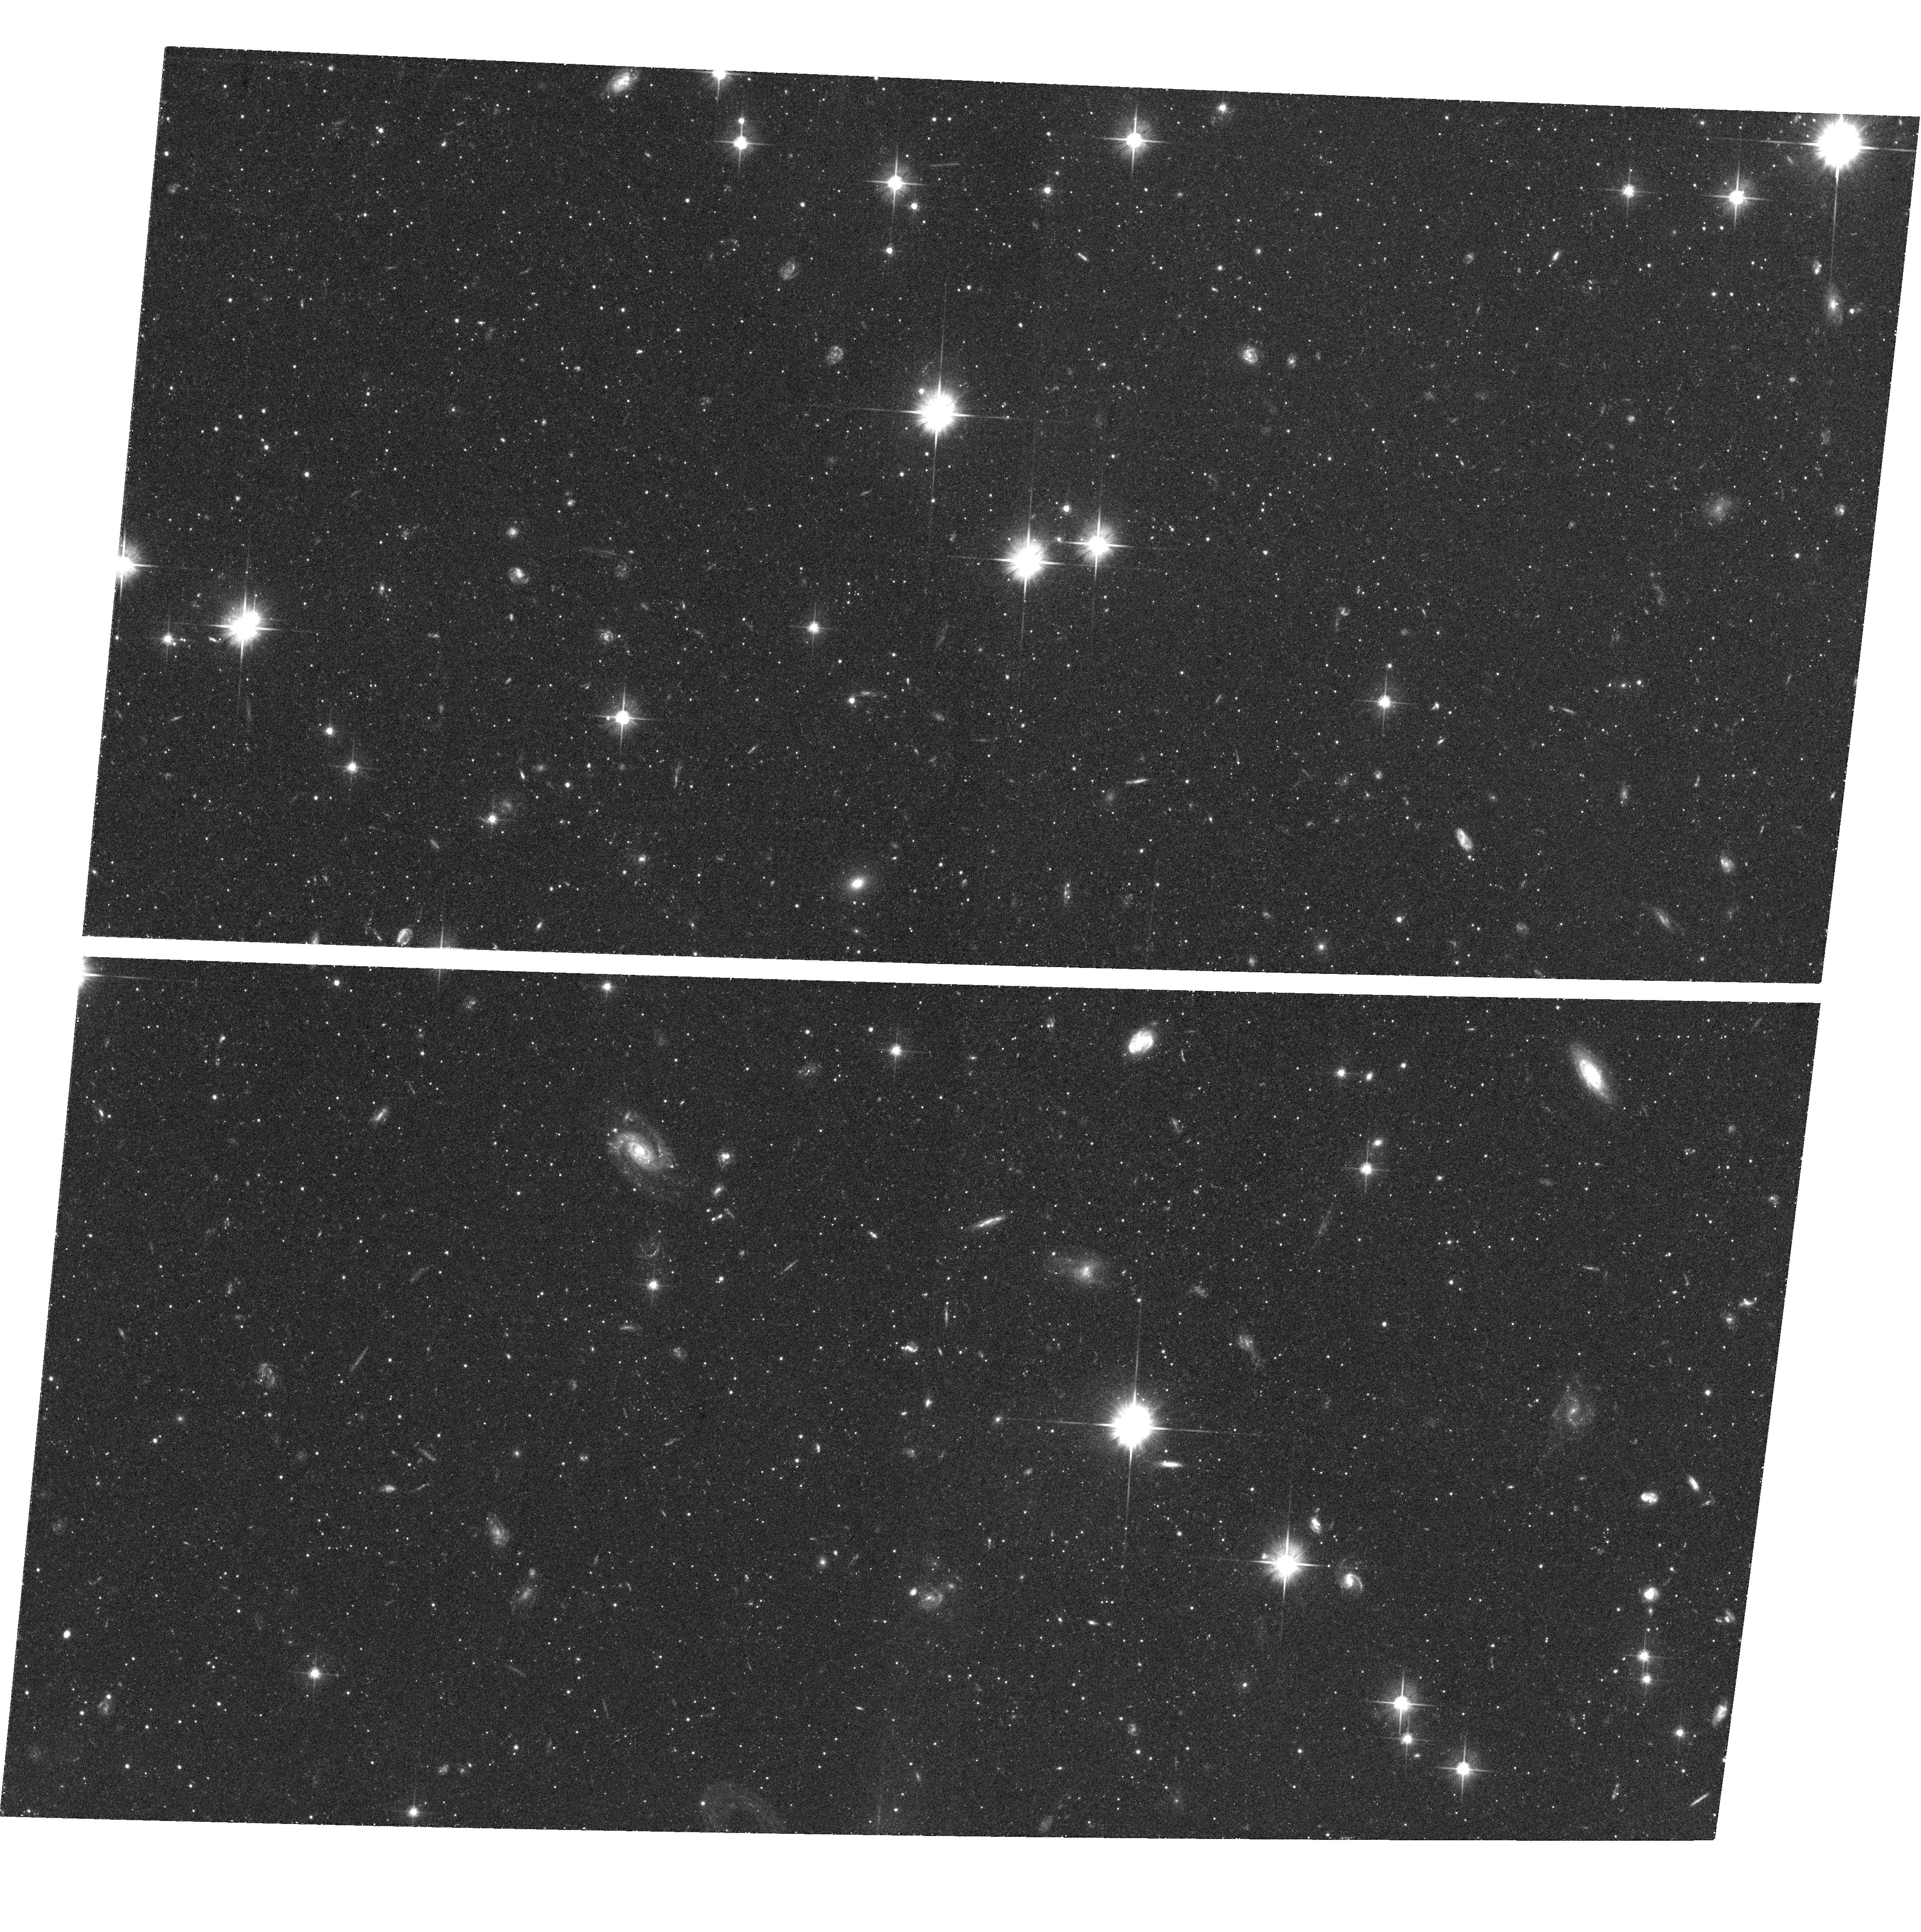
Target: M31-005055+441000. Instrument: ACS/WFC. Filter: F606W. Exposure: 41 min. Observation ID: hst_10128_02_acs_wfc_f606w_j91m02

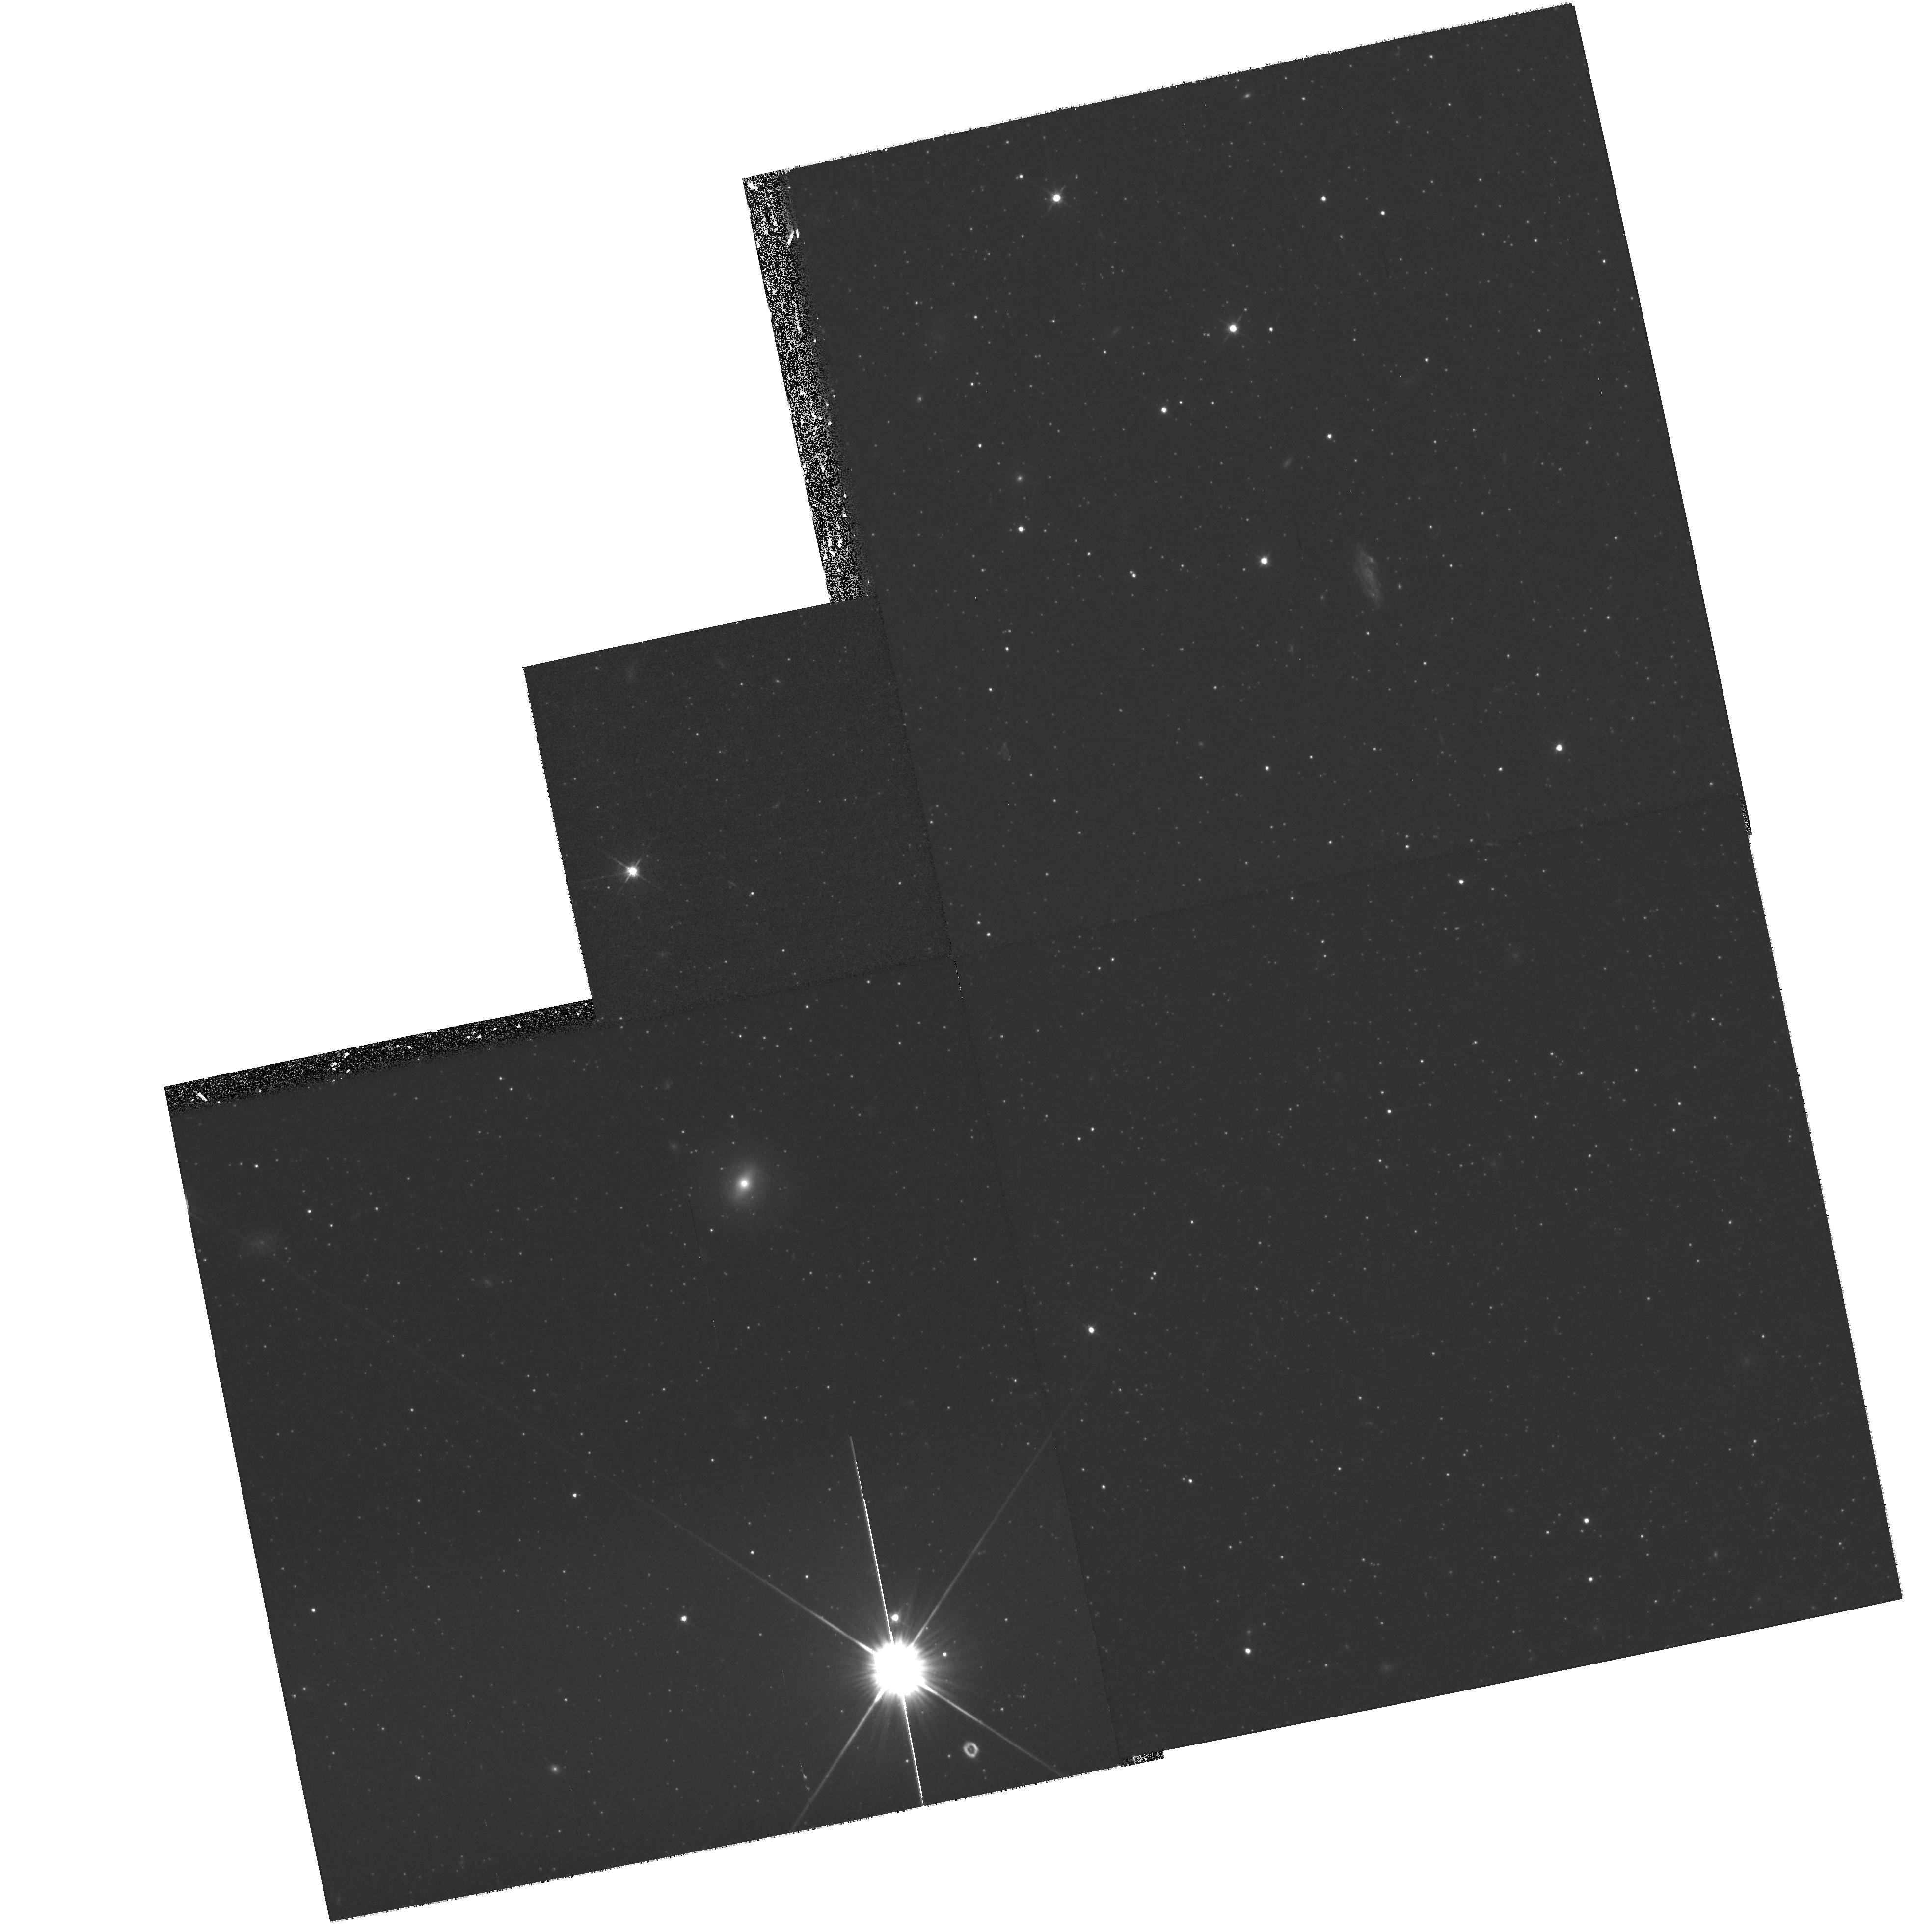
Target: field at RA 8.873°, Dec 40.269°. Instrument: WFPC2/PC. Filter: F606W. Exposure: 30 min. Observation ID: hst_10128_03_wfpc2_pc_f606w_u91m03

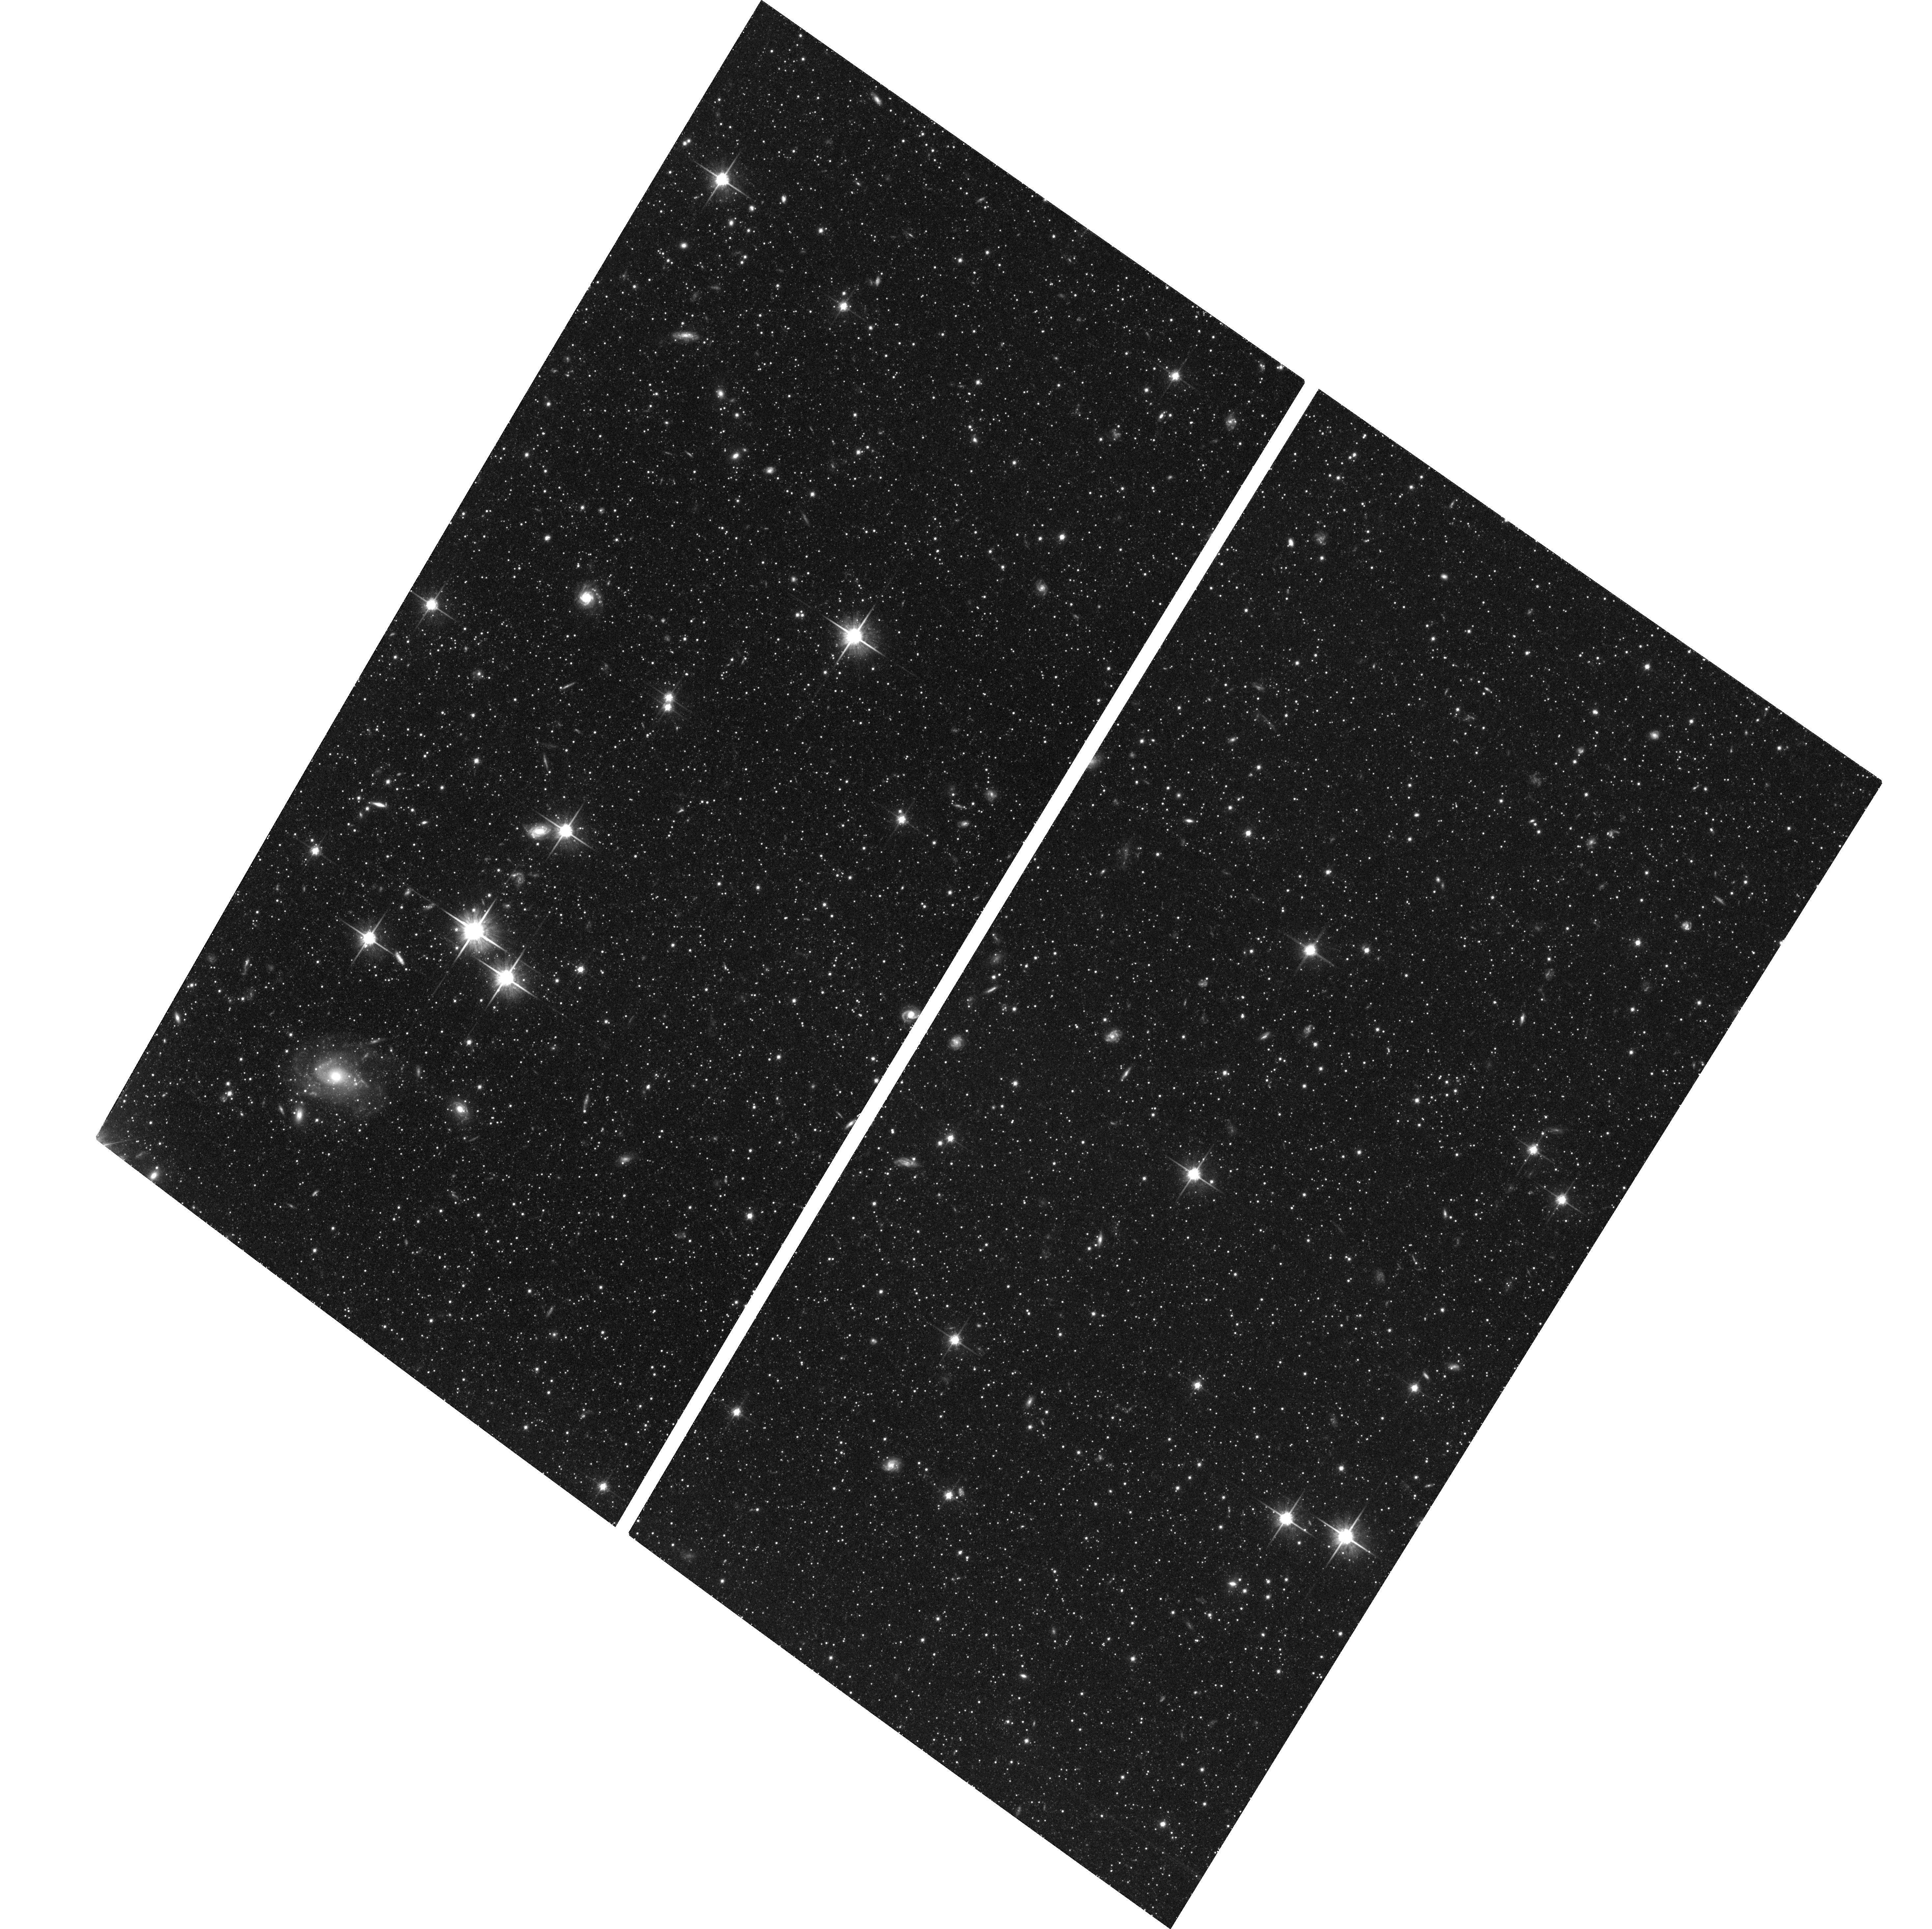
Target: M31-003500+401737. Instrument: ACS/WFC. Filter: F814W. Exposure: 1.4 h. Observation ID: hst_10128_03_acs_wfc_f814w_j91m03

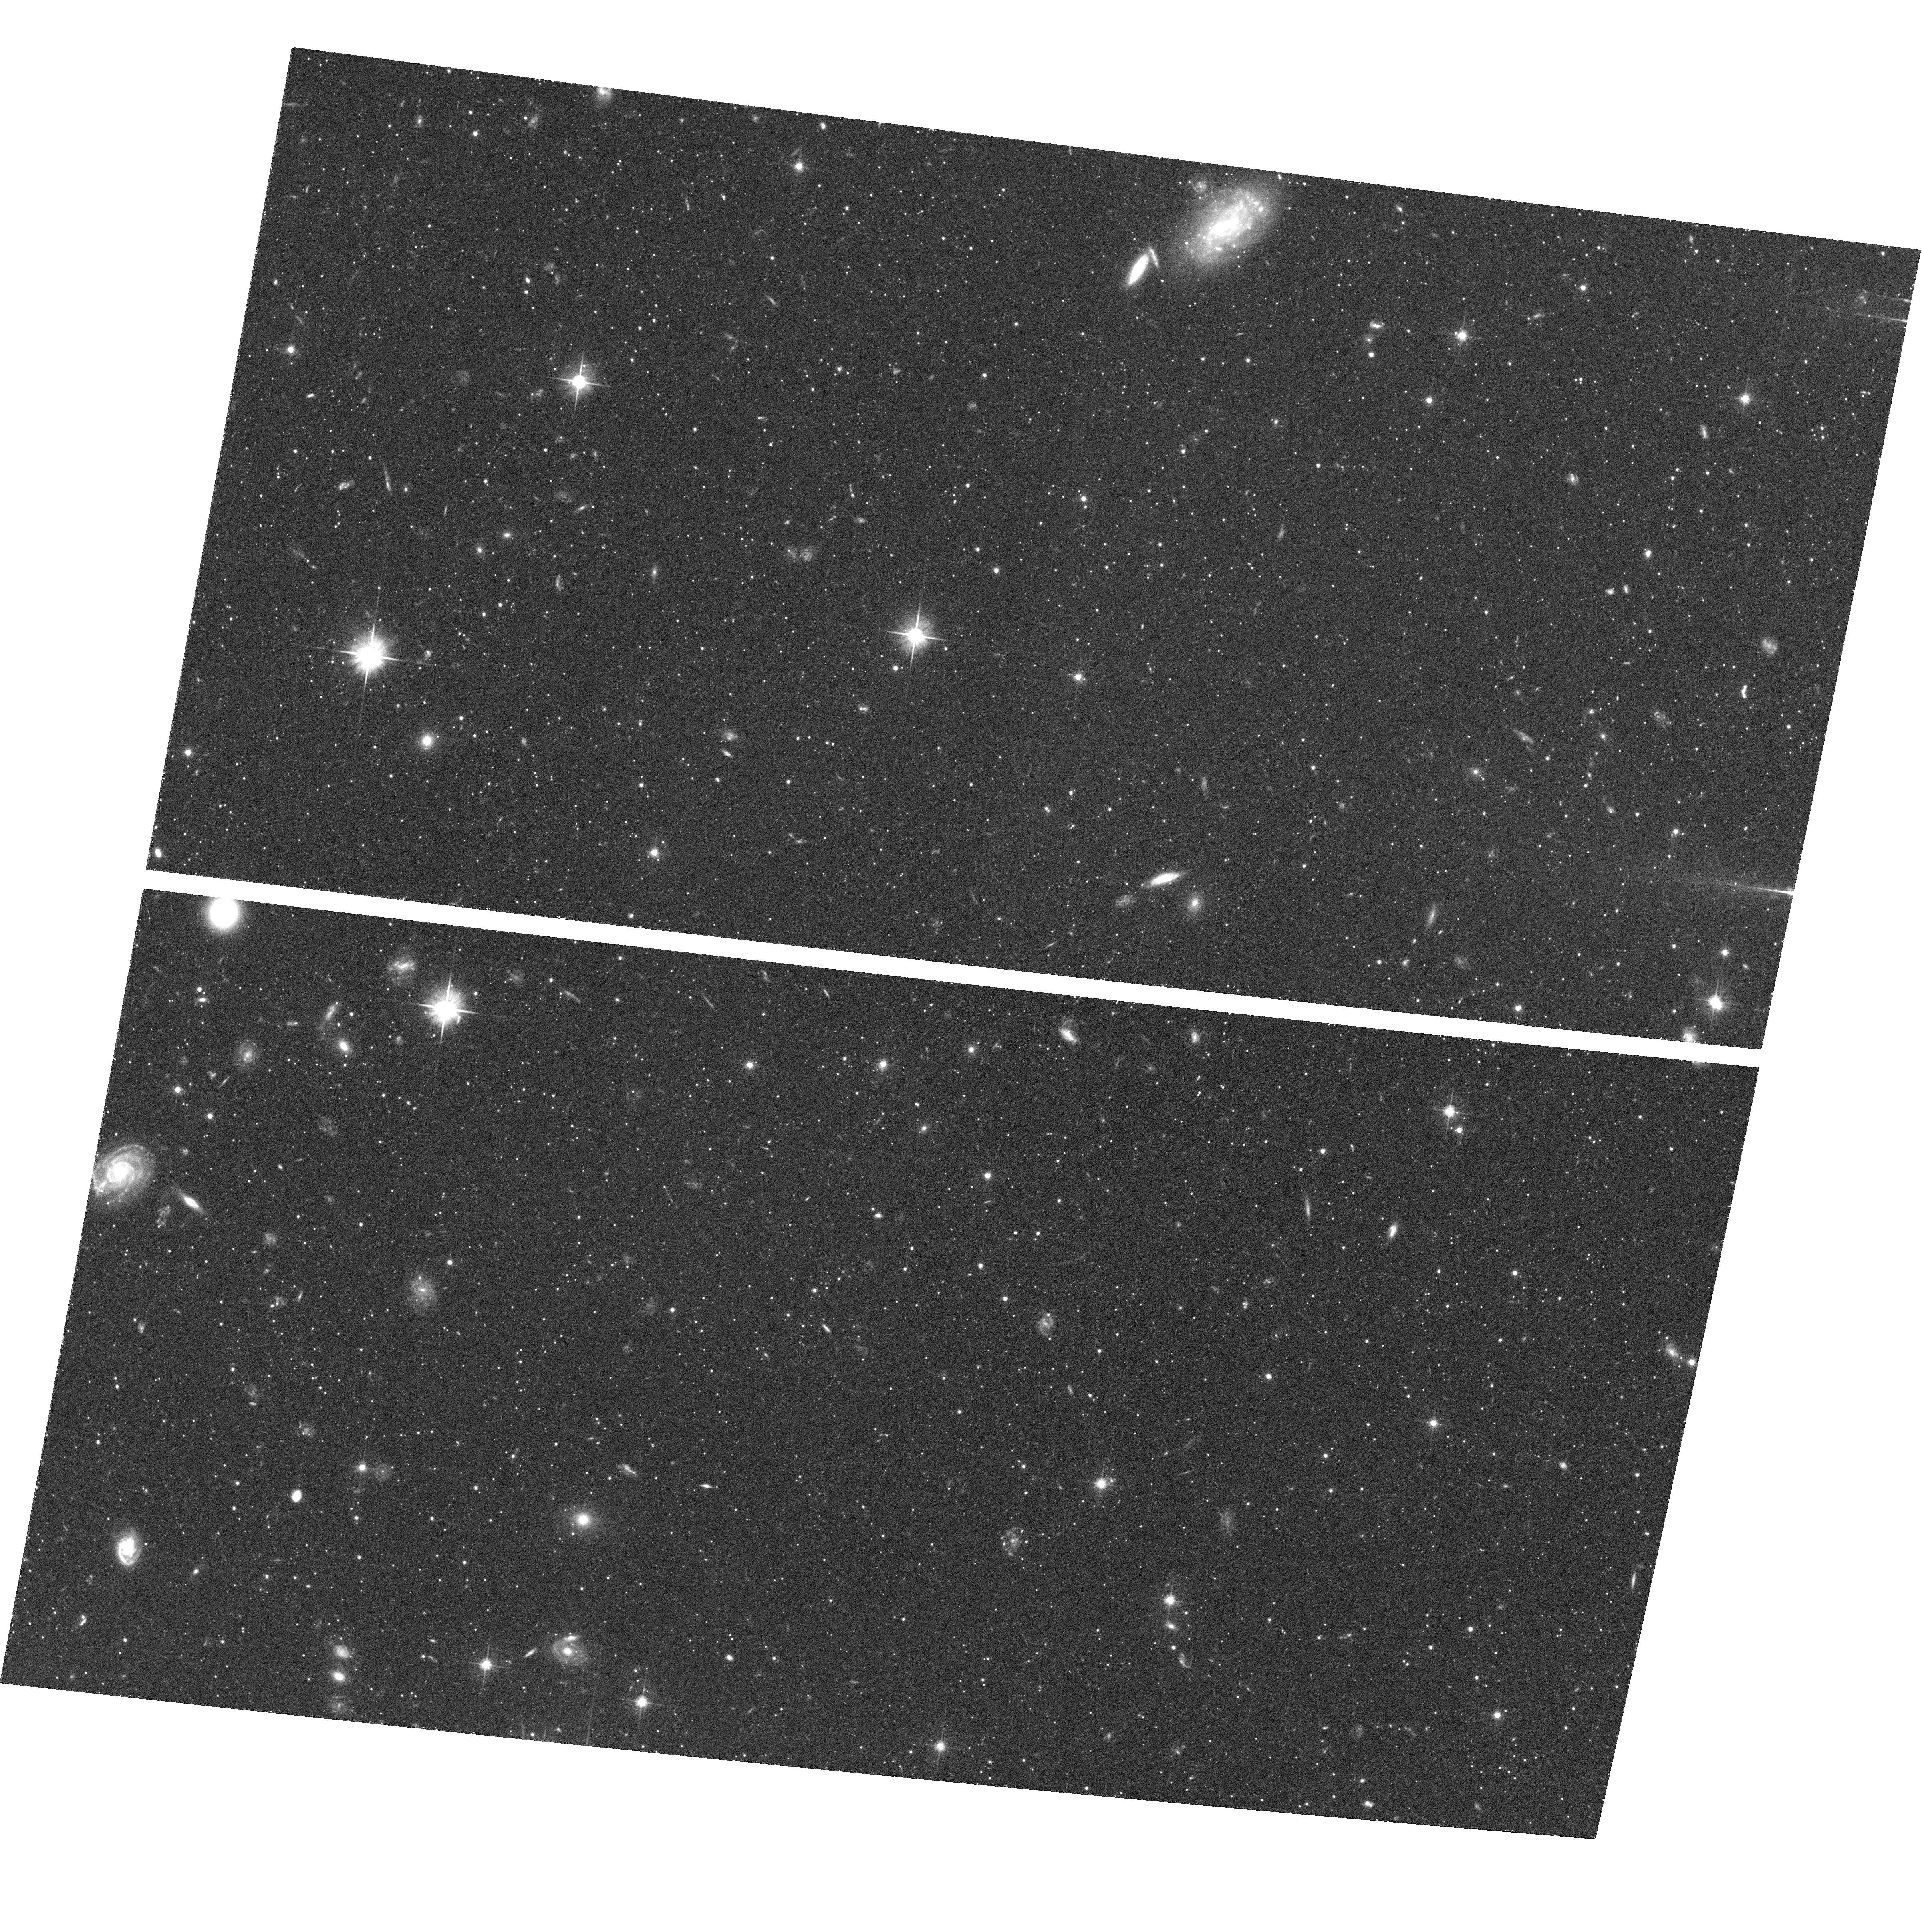
Target: M31-005157+440638. Instrument: ACS/WFC. Filter: F606W. Exposure: 41 min. Observation ID: hst_10128_01_acs_wfc_f606w_j91m01

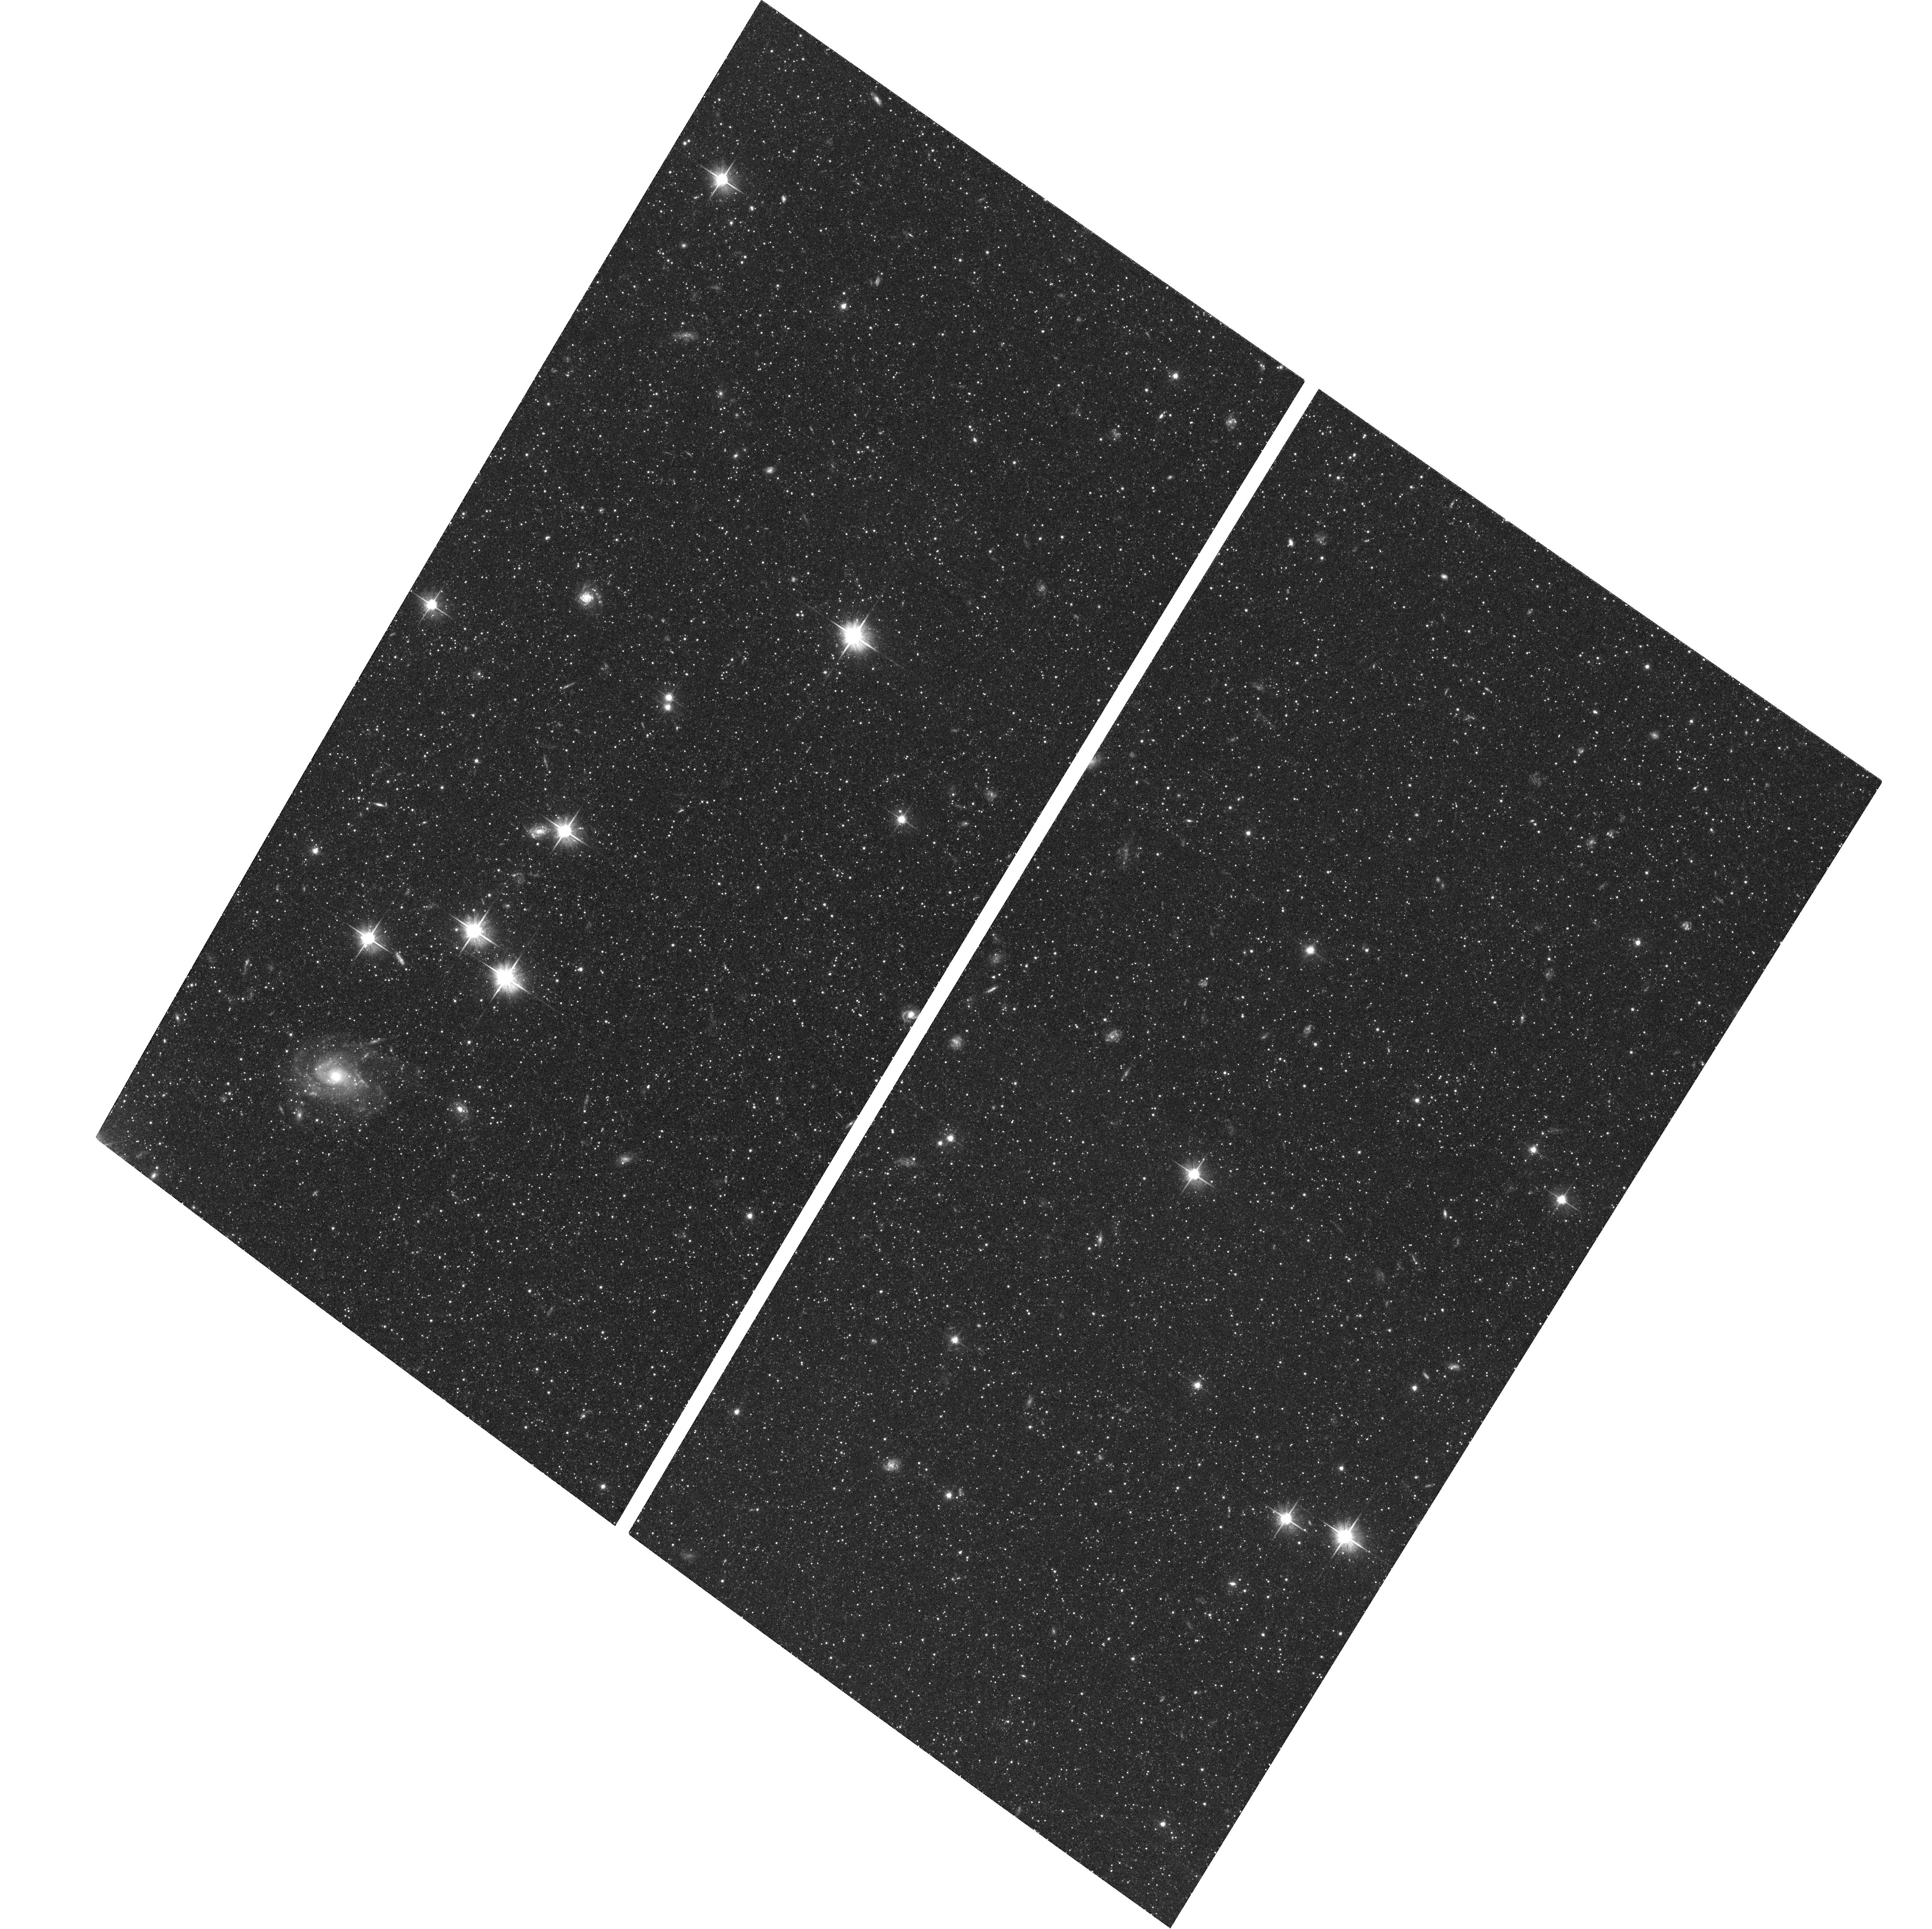
Target: M31-003500+401737. Instrument: ACS/WFC. Filter: F606W. Exposure: 41 min. Observation ID: hst_10128_03_acs_wfc_f606w_j91m03

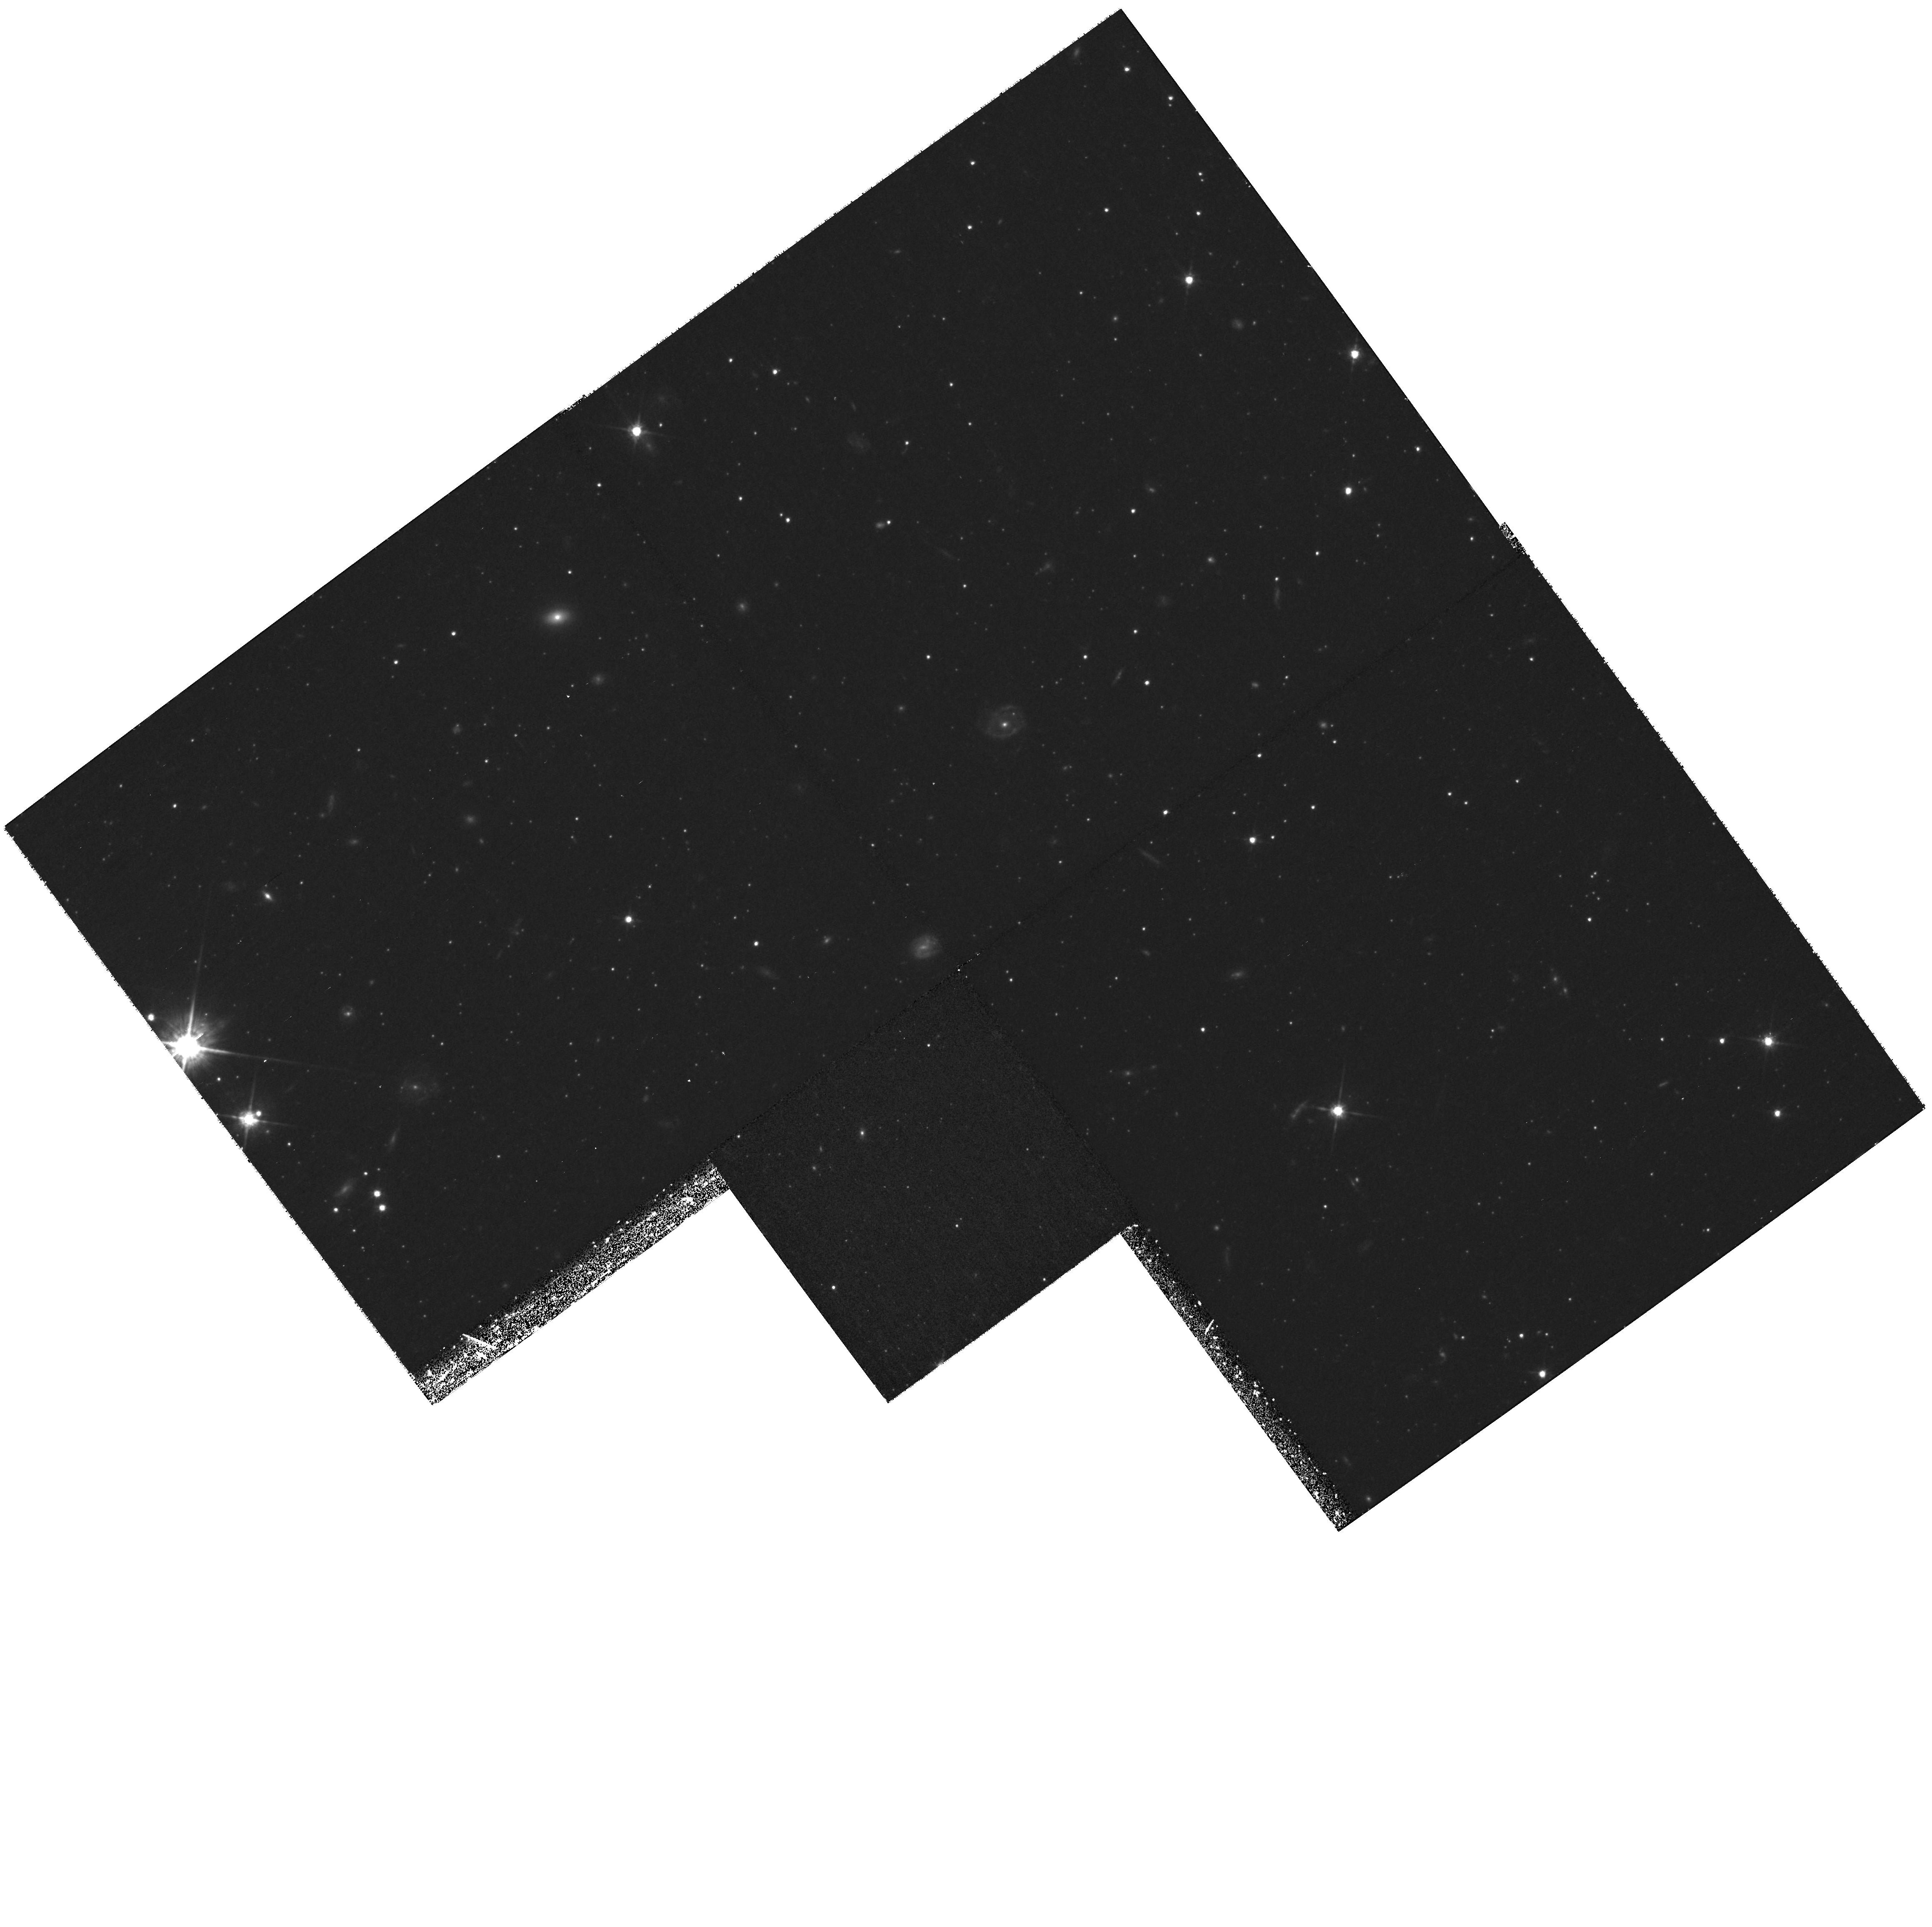
Target: field at RA 12.901°, Dec 44.037°. Instrument: WFPC2/PC. Filter: F814W. Exposure: 1.2 h. Observation ID: hst_10128_01_wfpc2_pc_f814w_u91m01

Probing the Formation & Evolution of M31s Outer Disk and Halo, Part II (PI: Ferguson, Annette)

Over the past several years, our group has conducted a large panoramic ground-based imaging survey of resolved luminous stars in M31 using the INT Wide-Field Camera. Our now complete survey covers 40 square degrees around M31, extending to a major axis distance of ~60 kpc. This survey has led to the discovery of numerous spatial density and/or colour (metallicity?) variations within the M31 halo and outer disk, and interim results motivated a successful Cycle 11 HST/ACS program to obtain deep colour-magnitude diagrams for six regions exhibiting the most prominent stellar substructure known at that time, including the giant stellar stream and the clump of stars near the anomolous cluster, G1. The present proposal requests time to augment our Cycle 11 program with observations of two new features, a very low surface brightness fragment lying 3 degrees north-east of center and a high surface brightness spur of emission in the south-western half of the galaxy, which we have discovered since 2001. Deep colour-magnitude diagrams reaching 2-3 magnitudes below the horizontal branch will be constructed, allowing detailed characterization of the luminous evolved stellar populations via the red giant metallicity distribution, the luminous asymptotic giant branch, the horizontal branch morphology and the red clump, as well as the detection of a main-sequence that may be present from any younger component. Together the Cycle 11 and 13 pointings target all prominent stellar substructure known to exist within 60 kpc of M31.